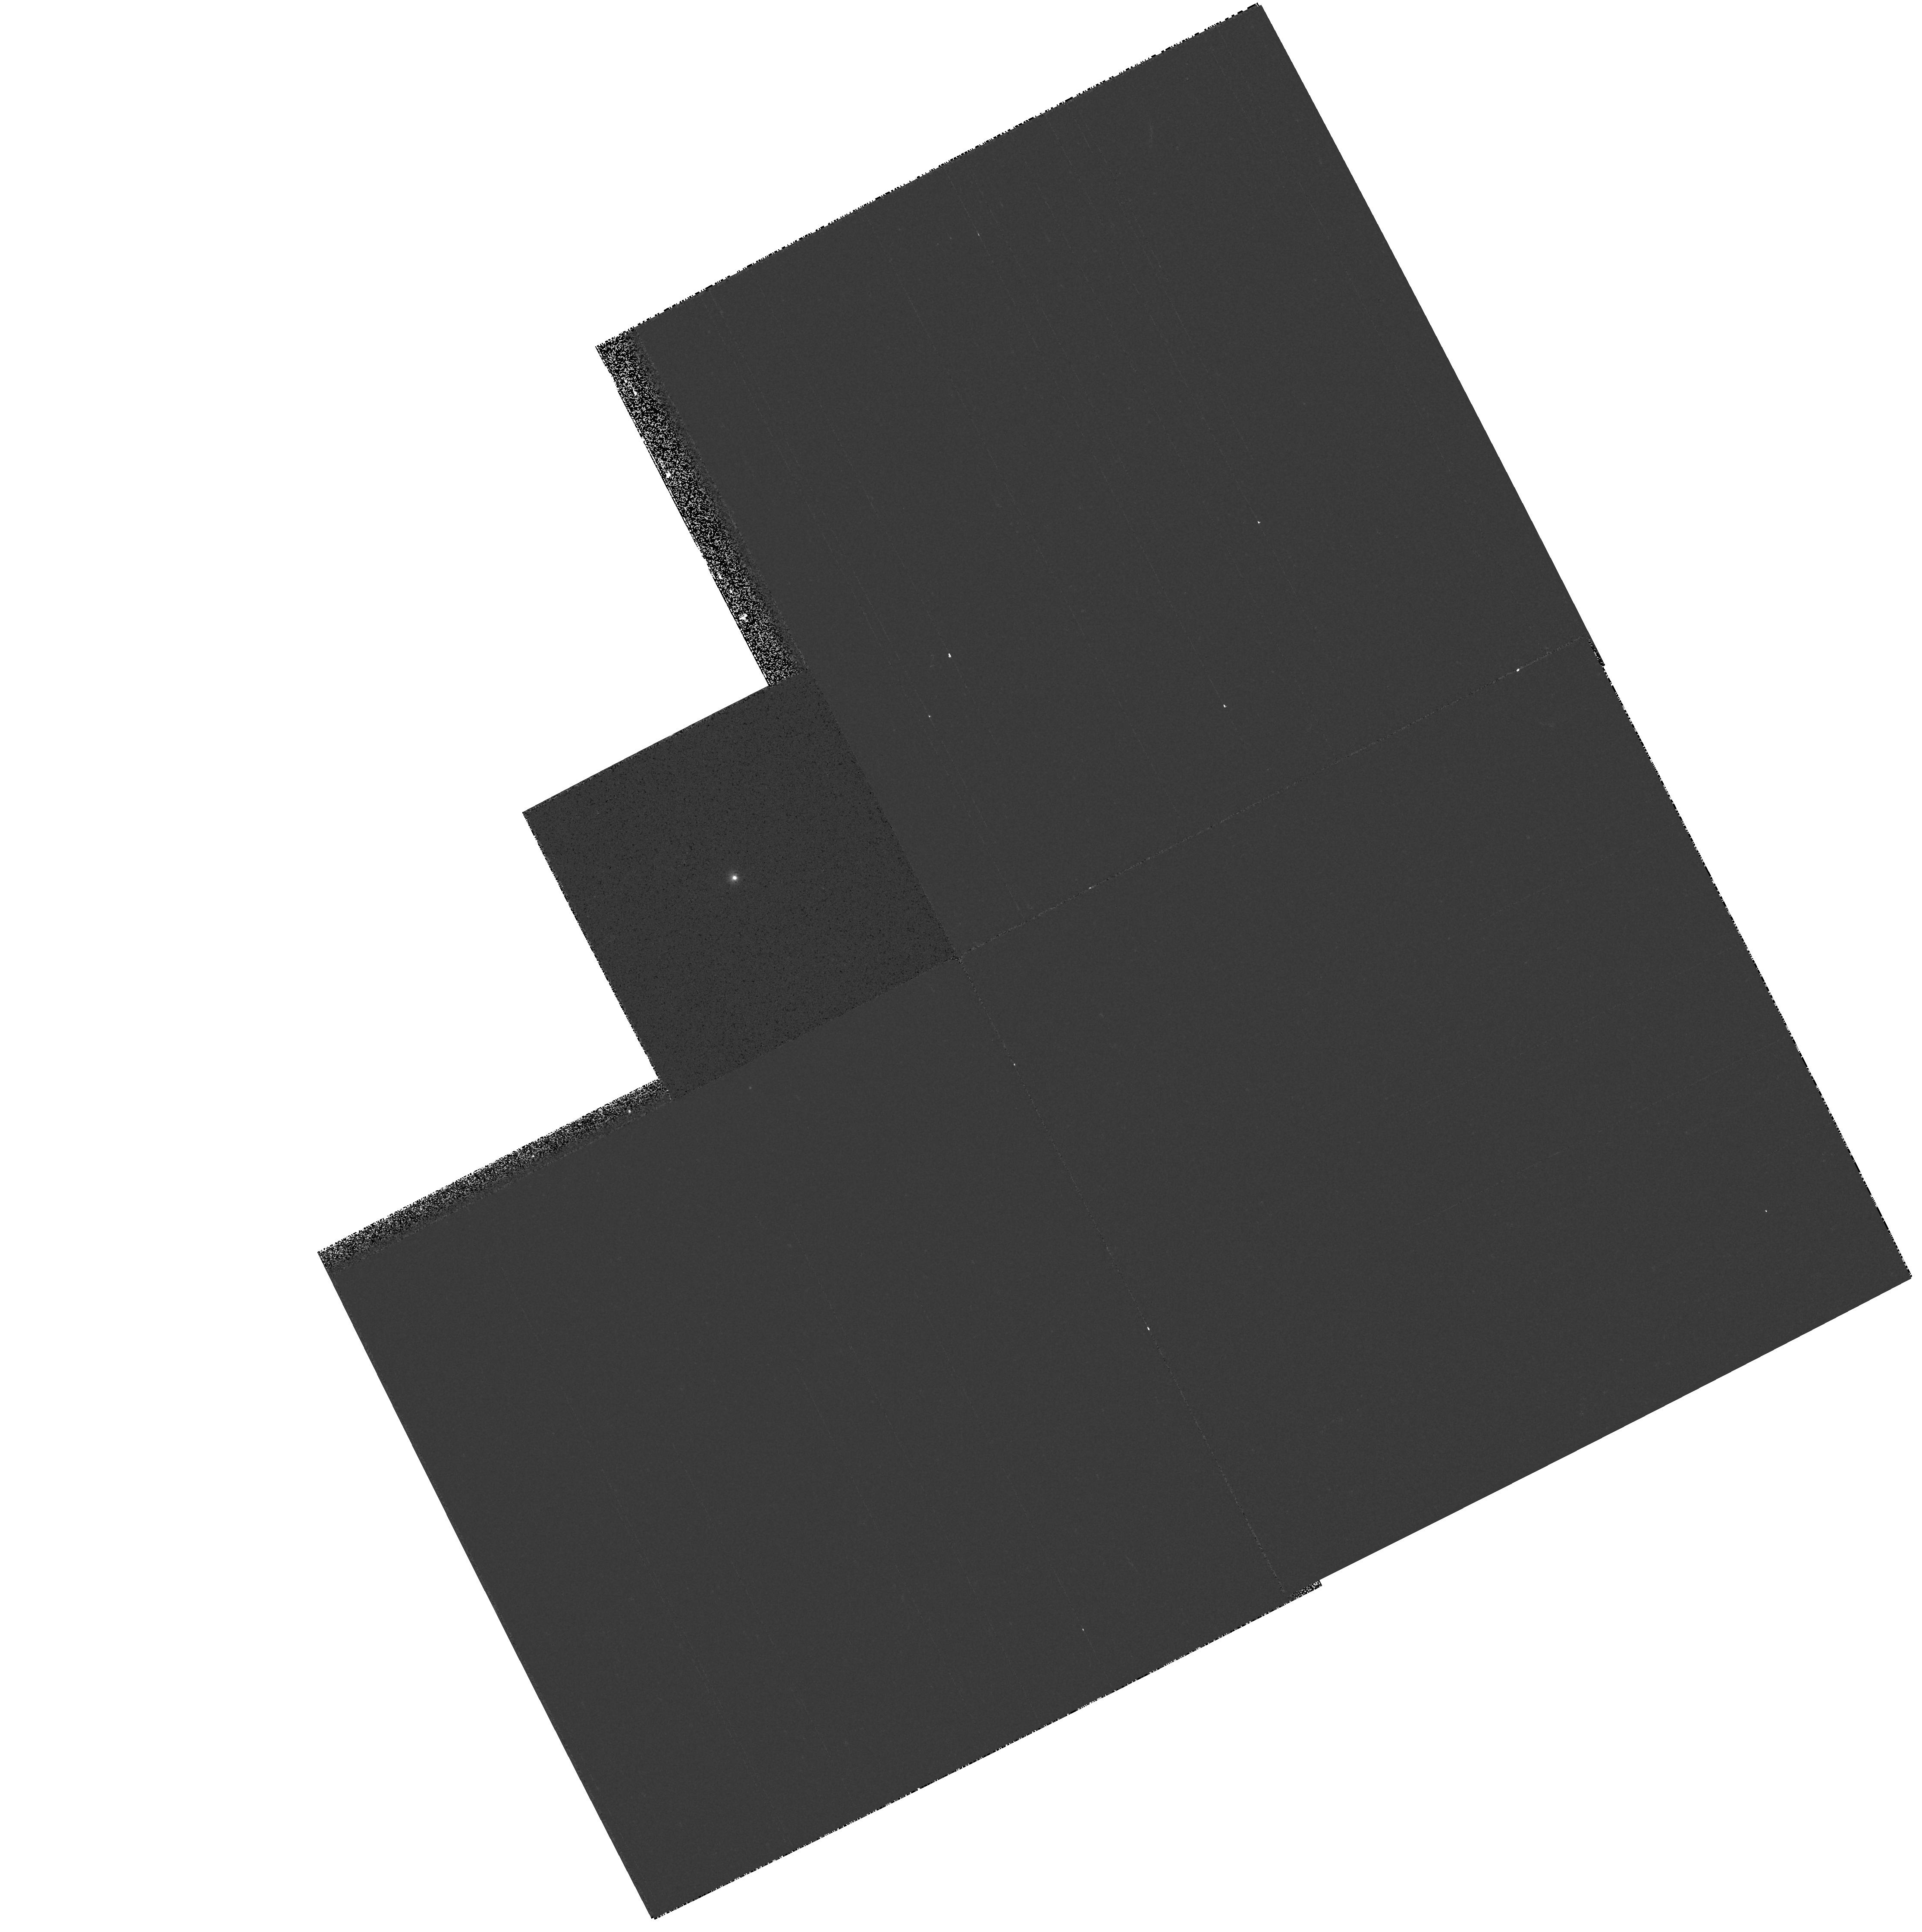
Target: V1016CYG
Instrument: WFPC2/PC
Filter: F218W
Exposure: 2 min
Observation ID: hst_8330_02_wfpc2_pc_f218w_u5h102

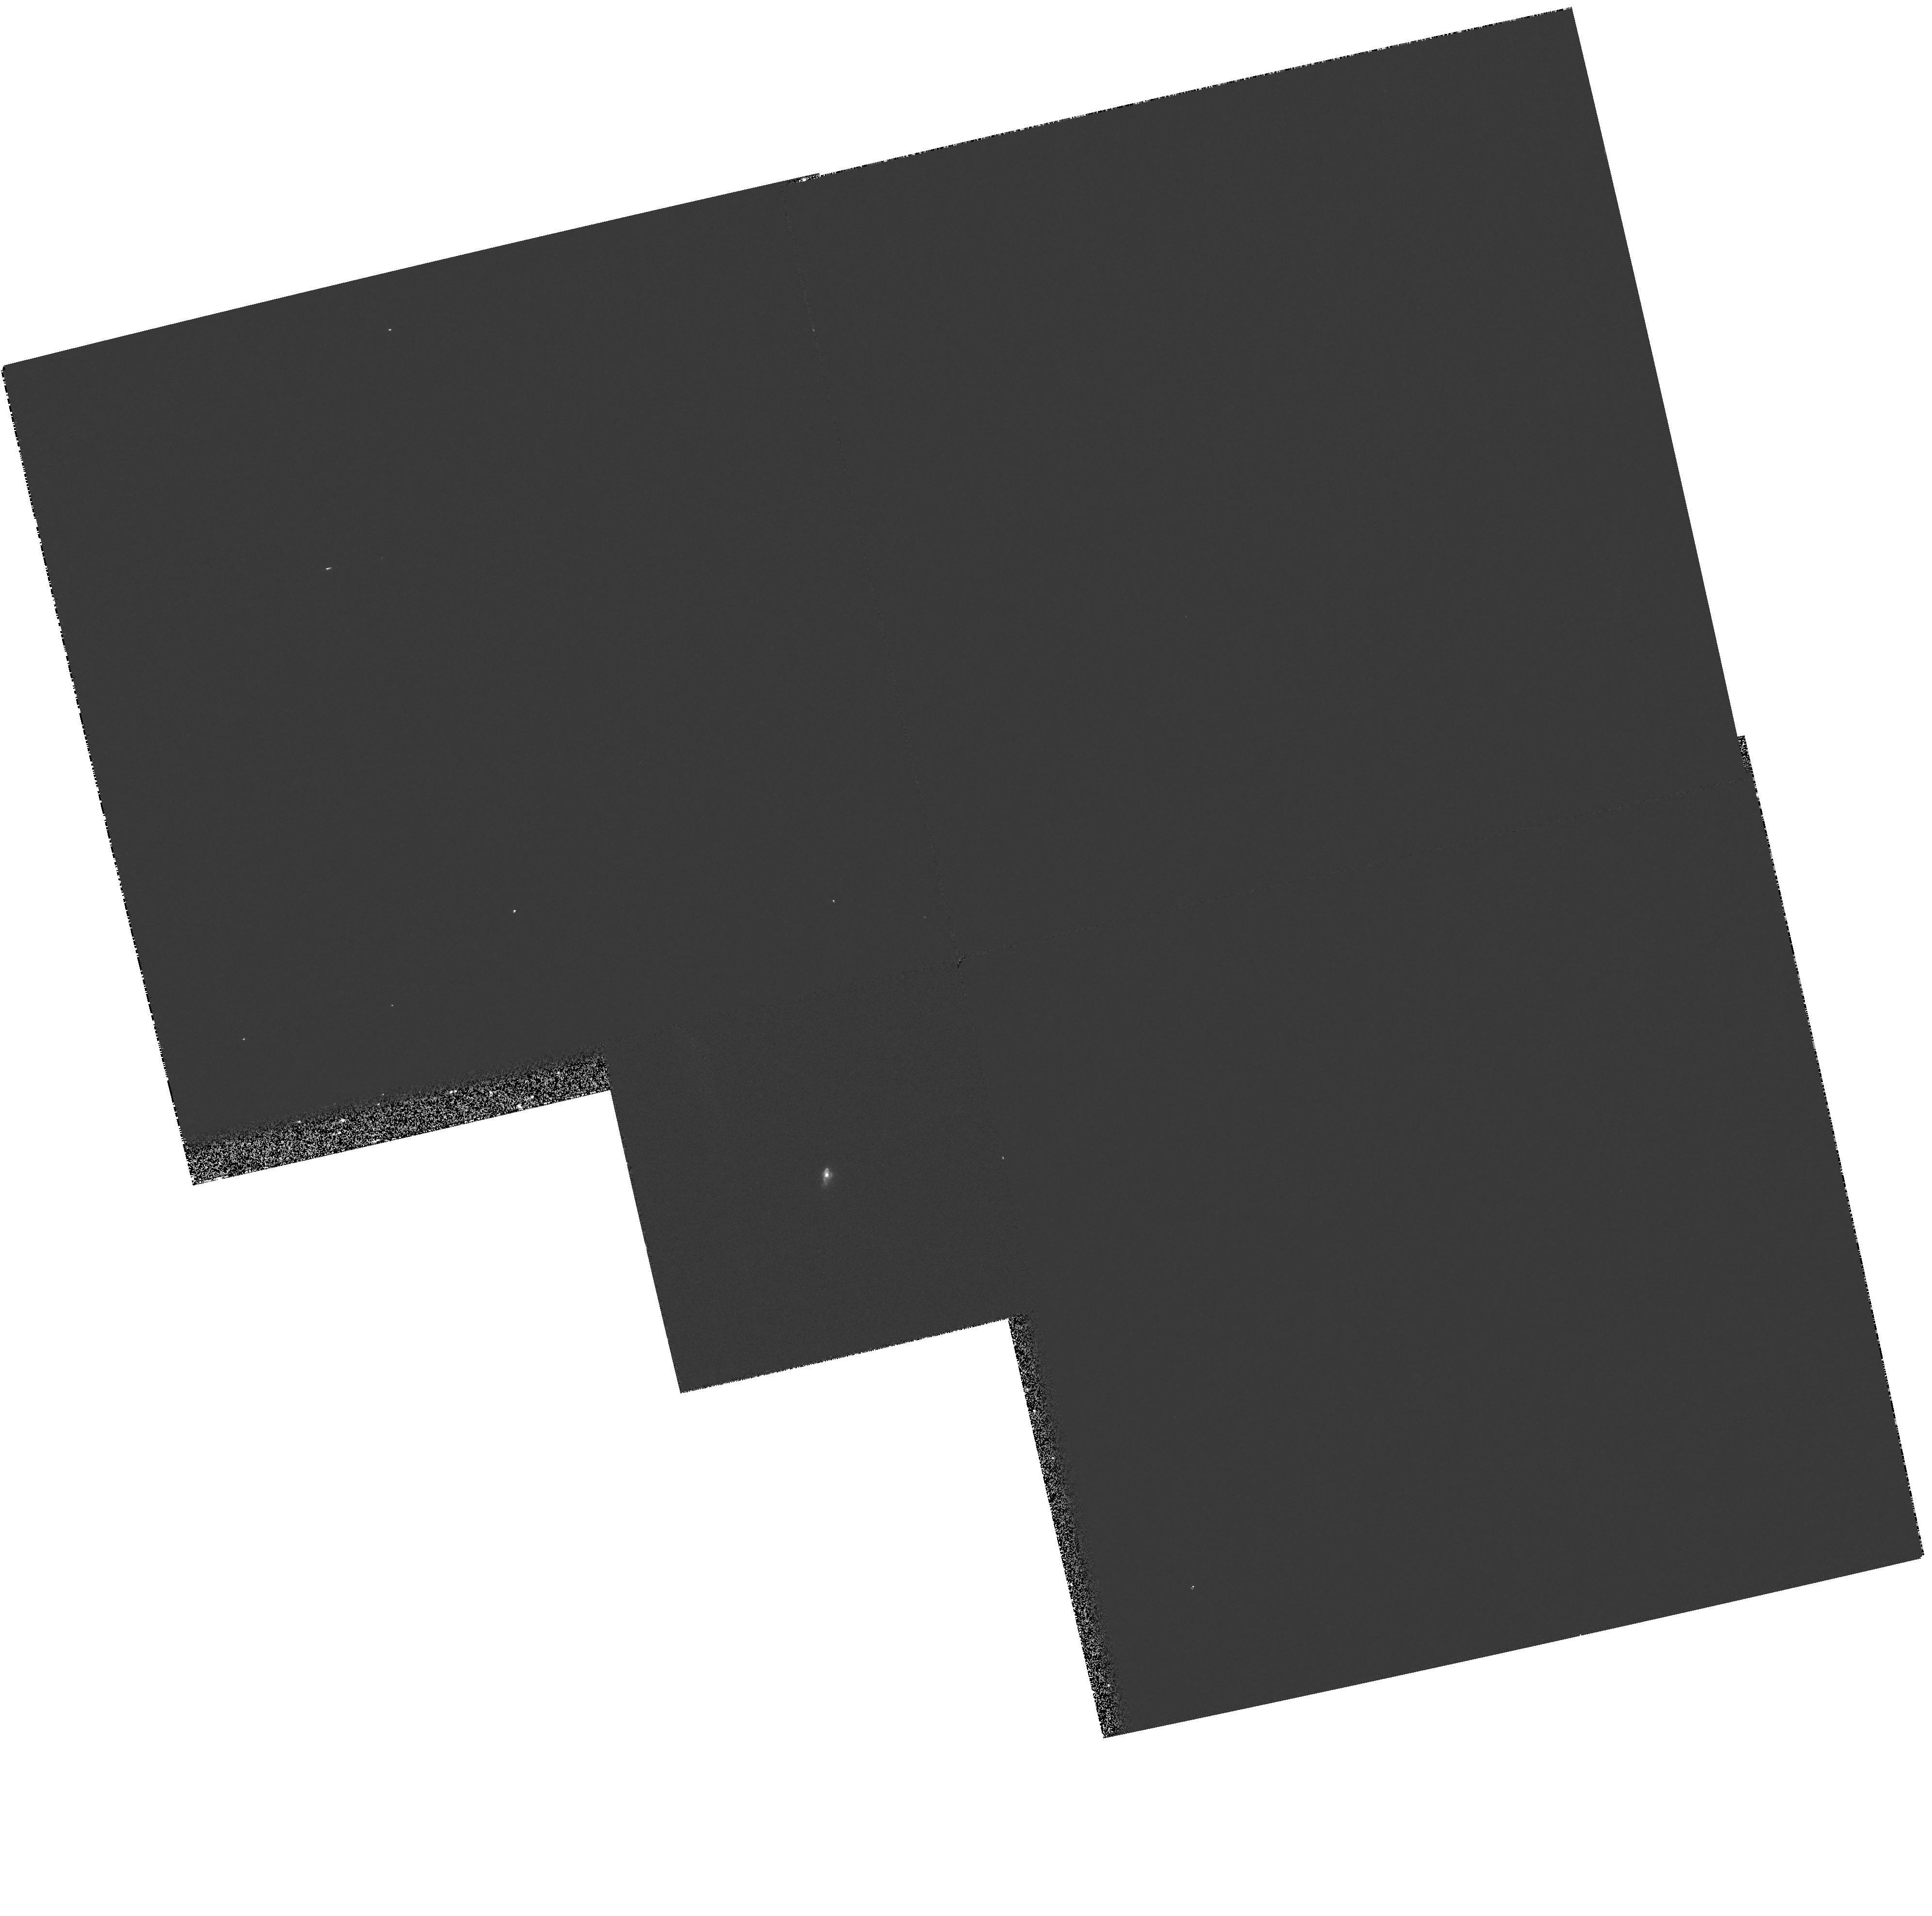
Target: CHCYG
Instrument: WFPC2/PC
Filter: F218W
Exposure: 2 min
Observation ID: hst_8330_03_wfpc2_pc_f218w_u5h103

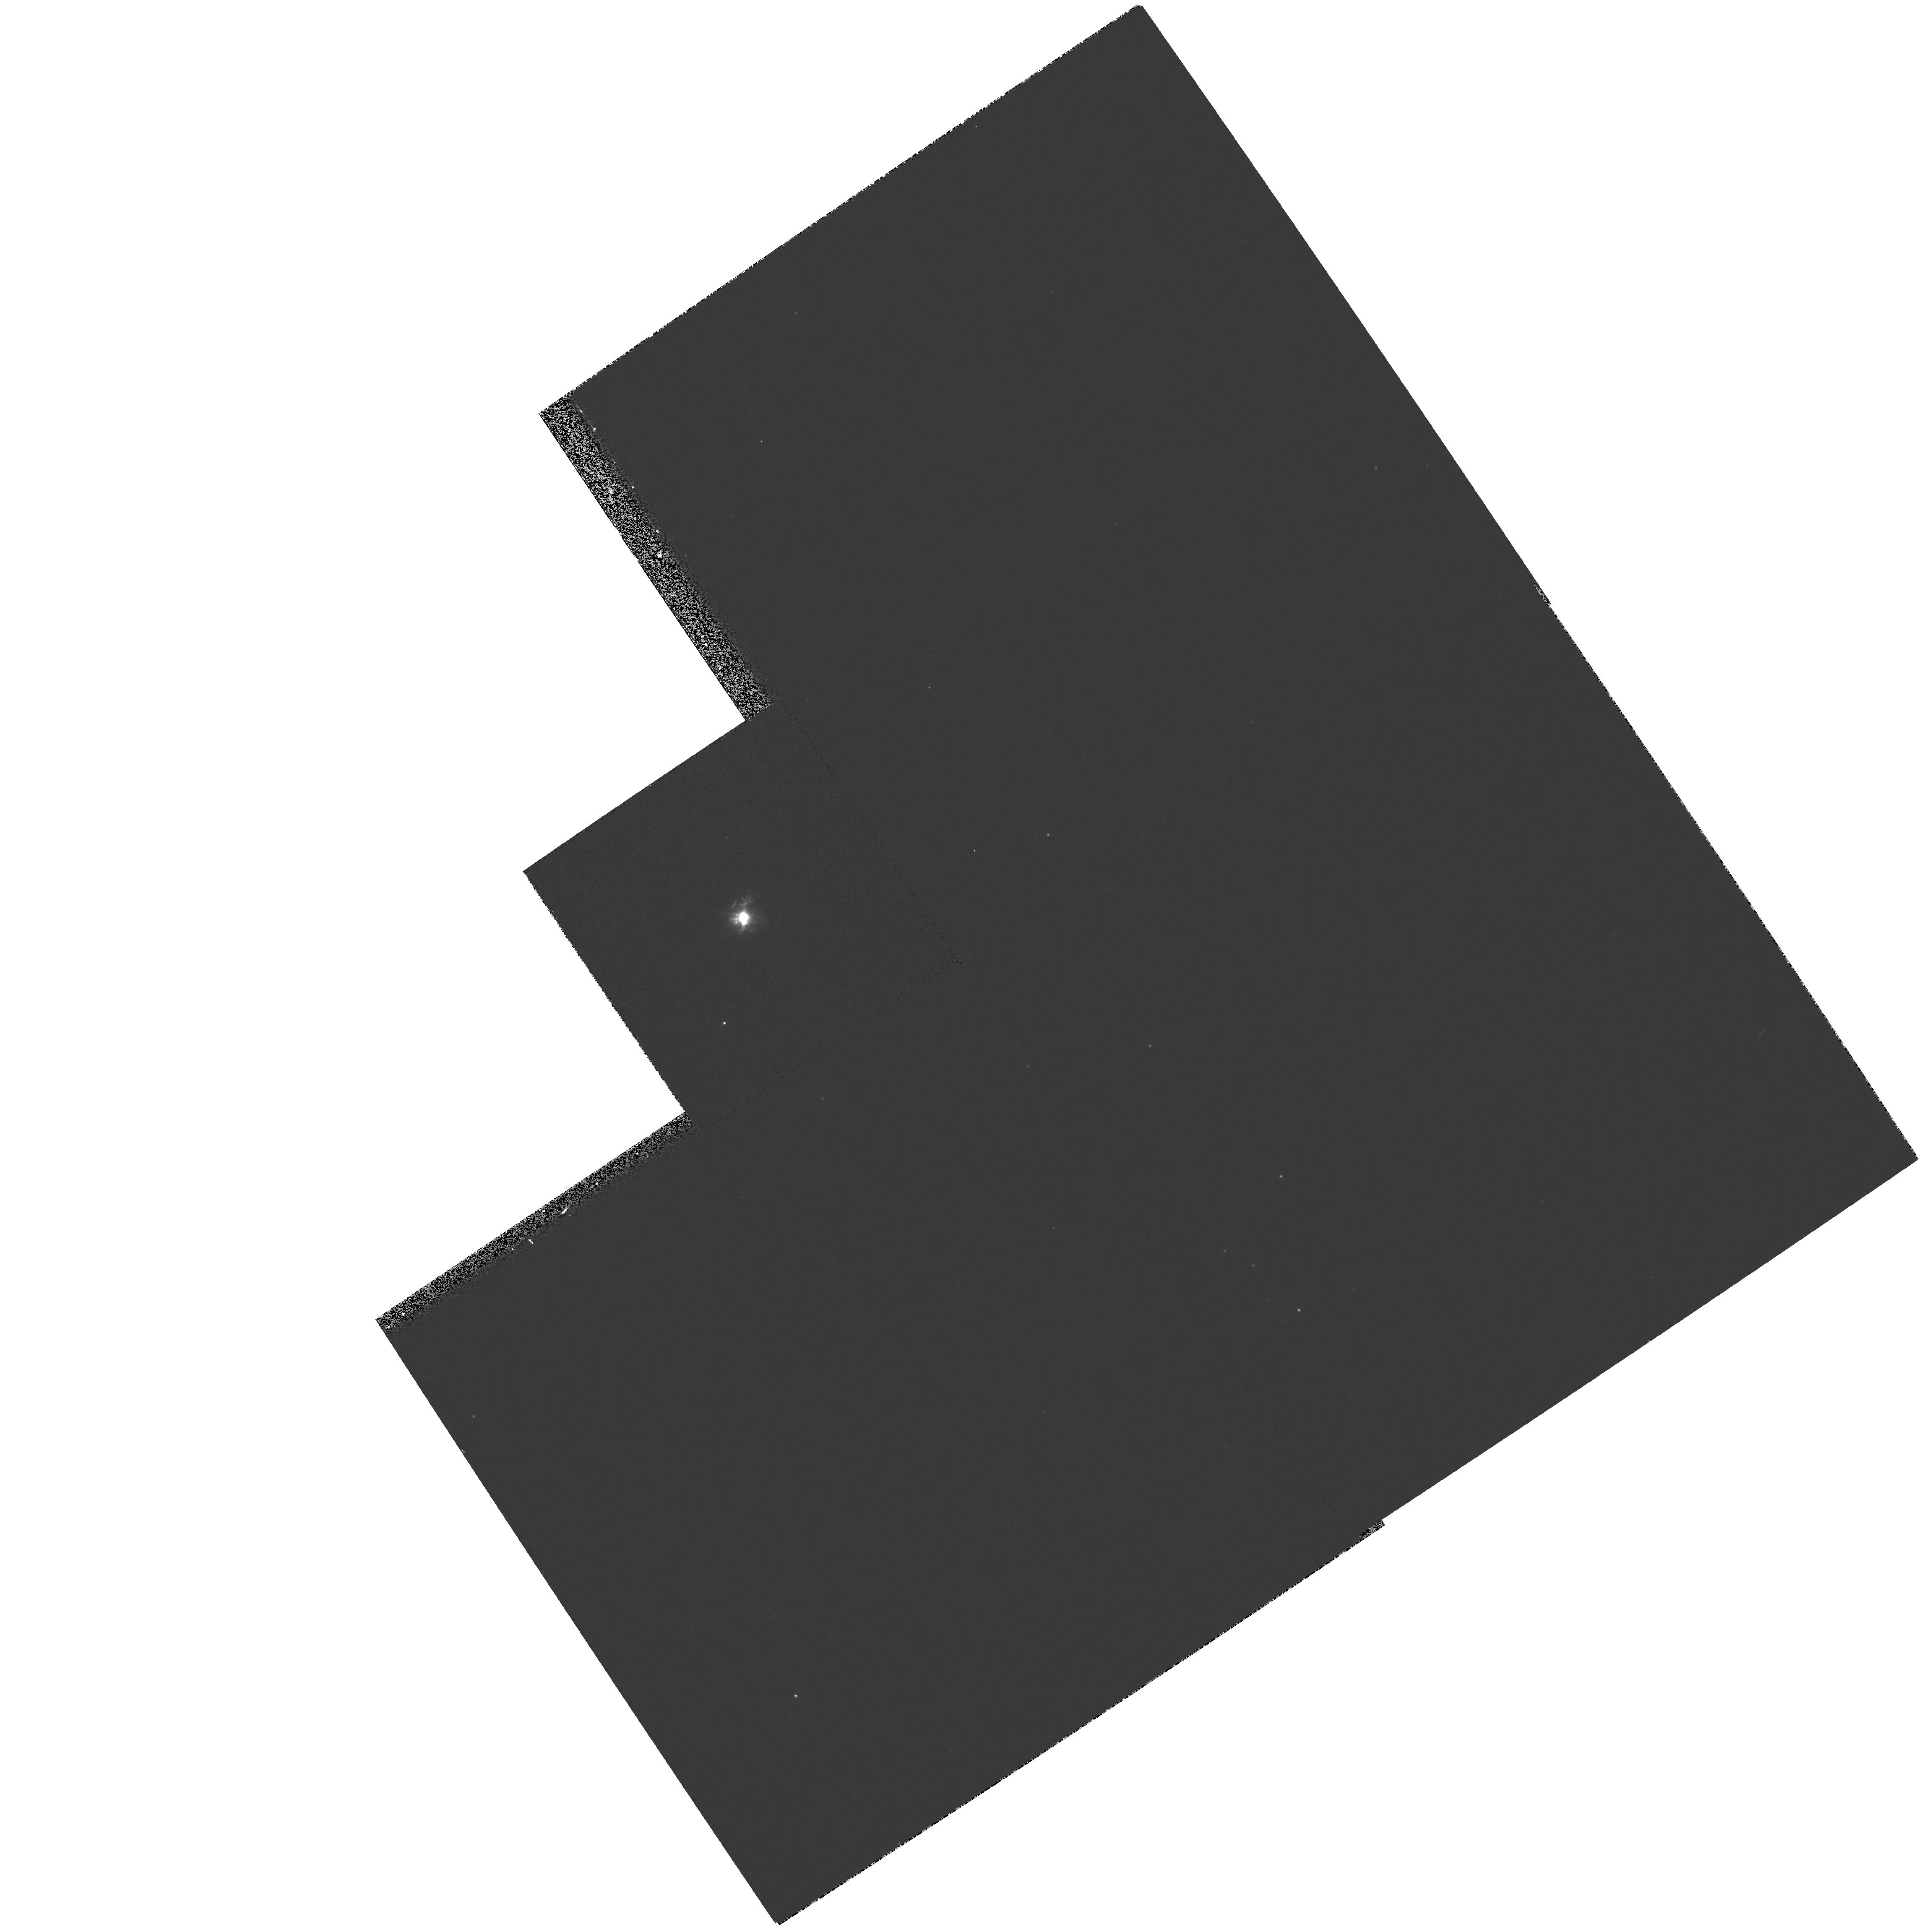
Target: HMSGE
Instrument: WFPC2/PC
Filter: F502N
Exposure: 2 min
Observation ID: hst_8330_01_wfpc2_pc_f502n_u5h101

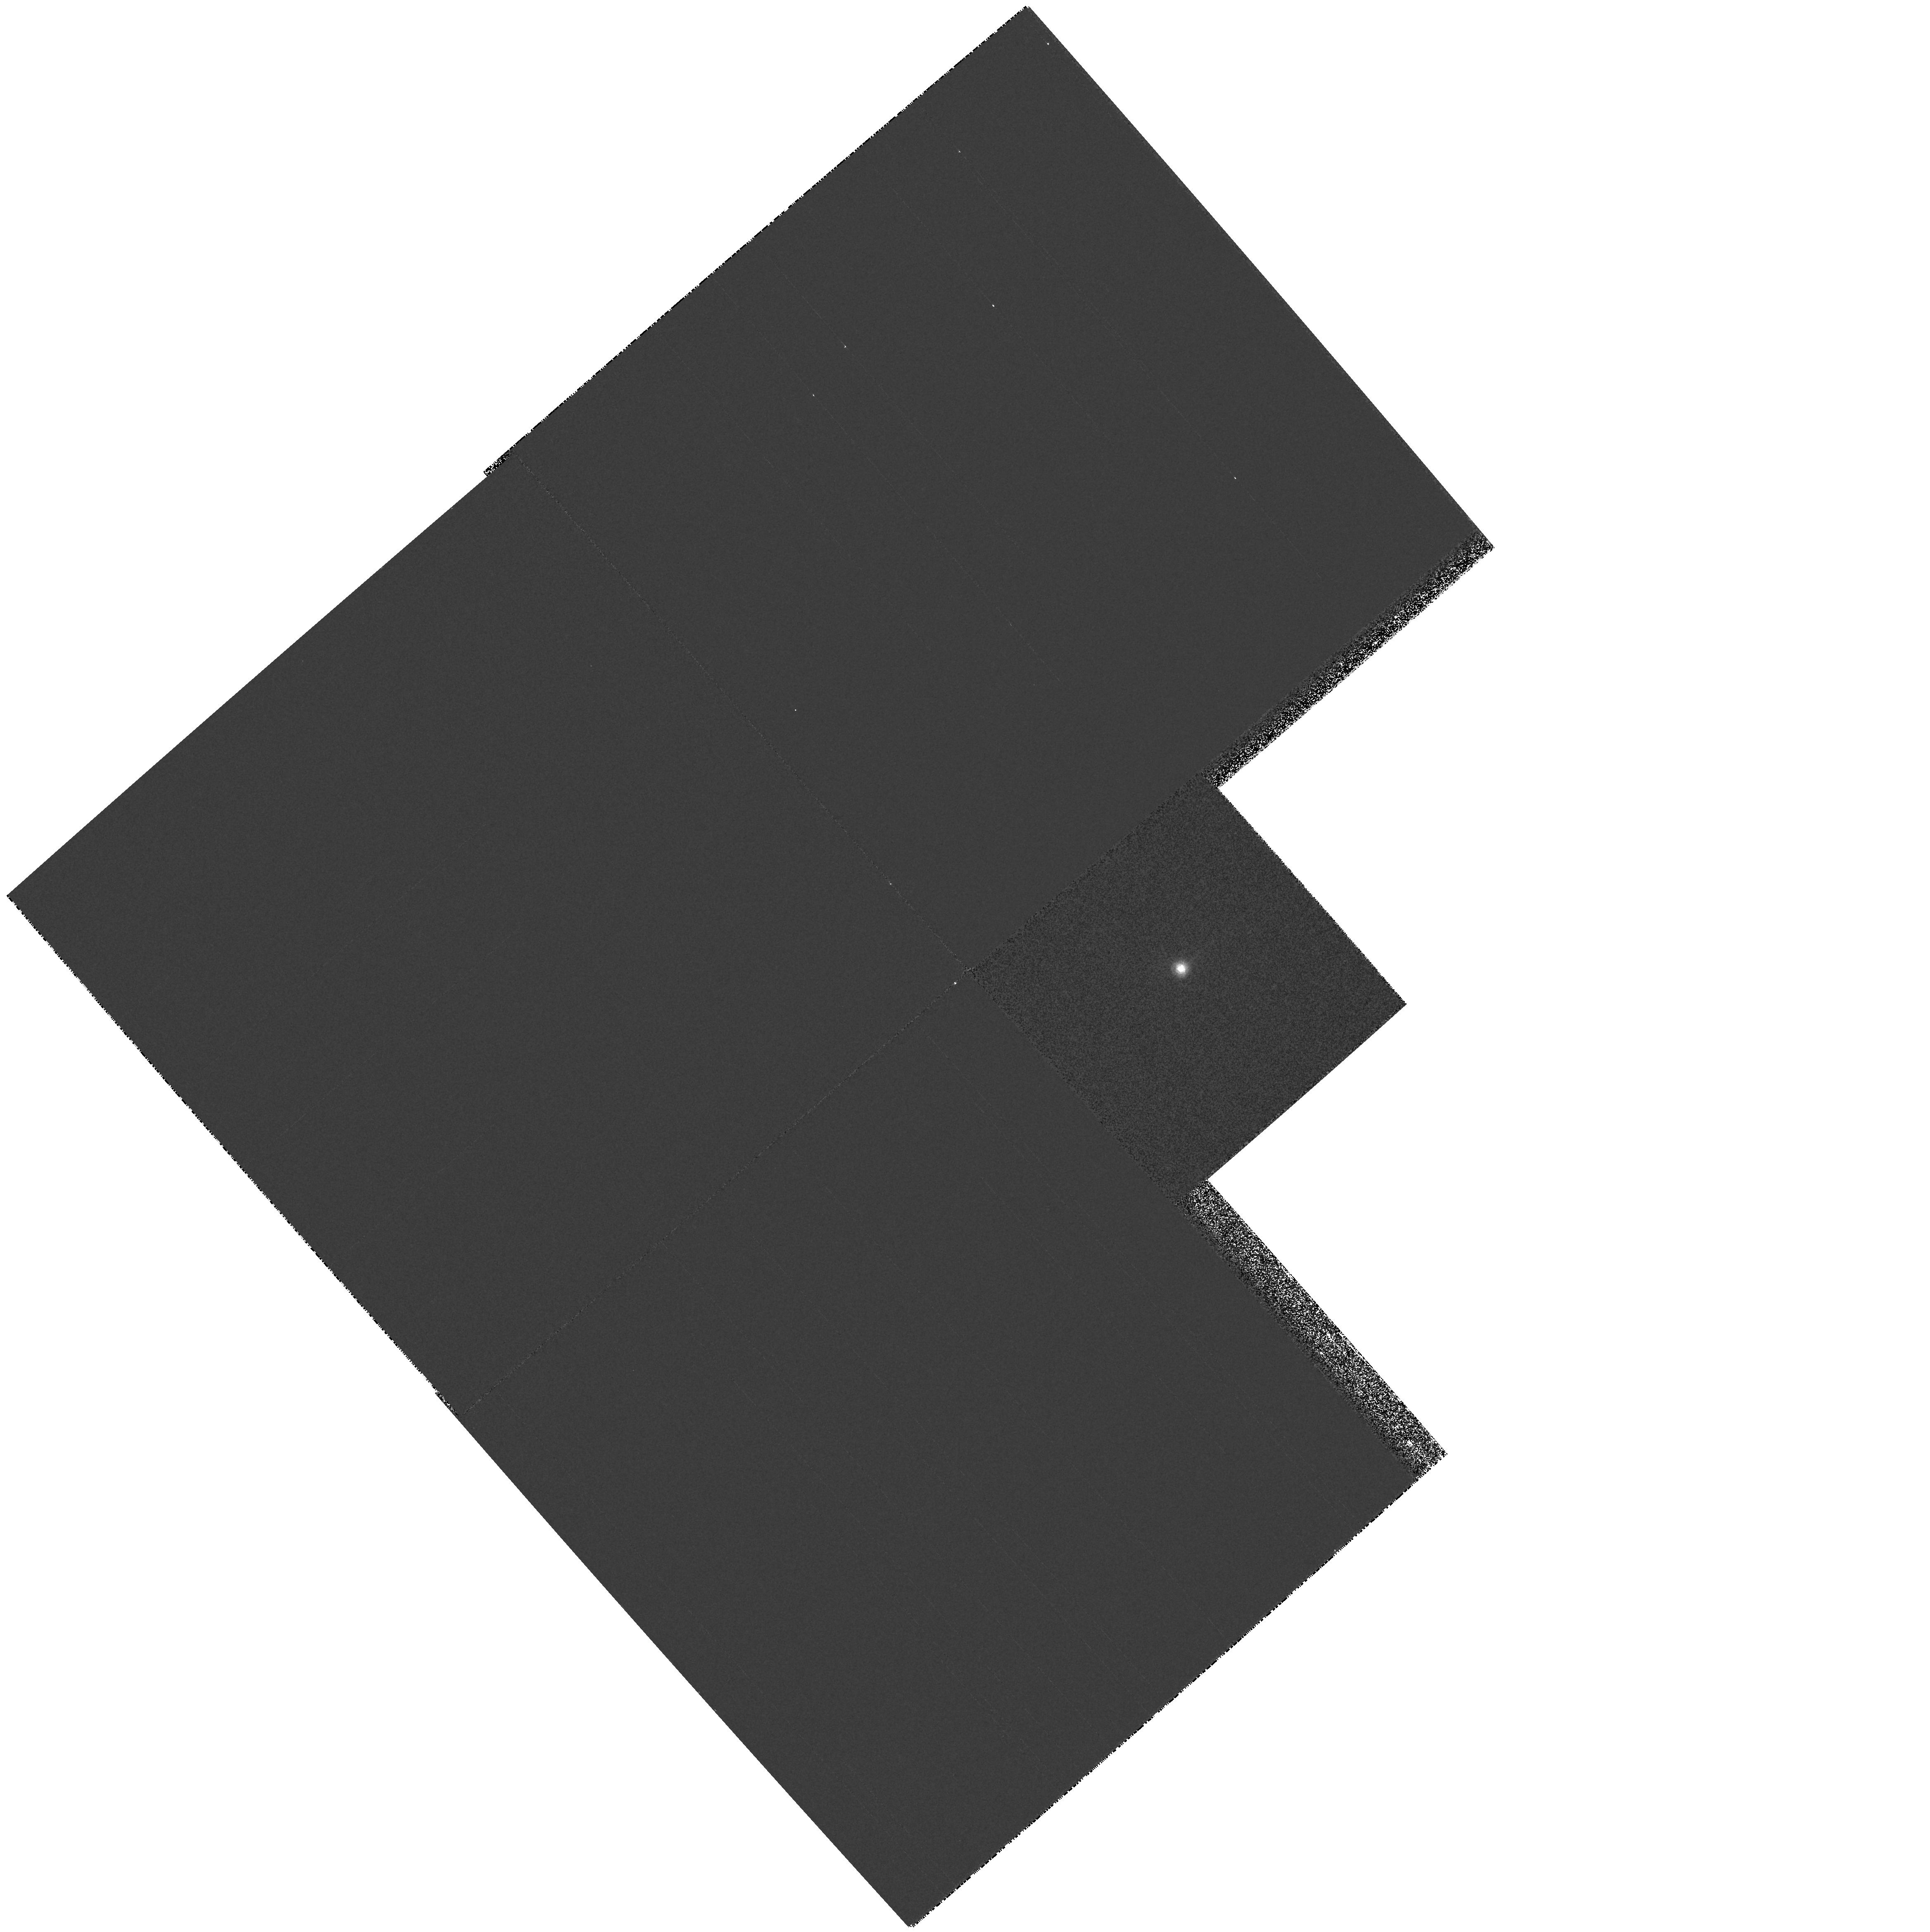
Target: AGPEG
Instrument: WFPC2/PC
Filter: F218W
Exposure: 2 min
Observation ID: hst_8330_04_wfpc2_pc_f218w_u5h104

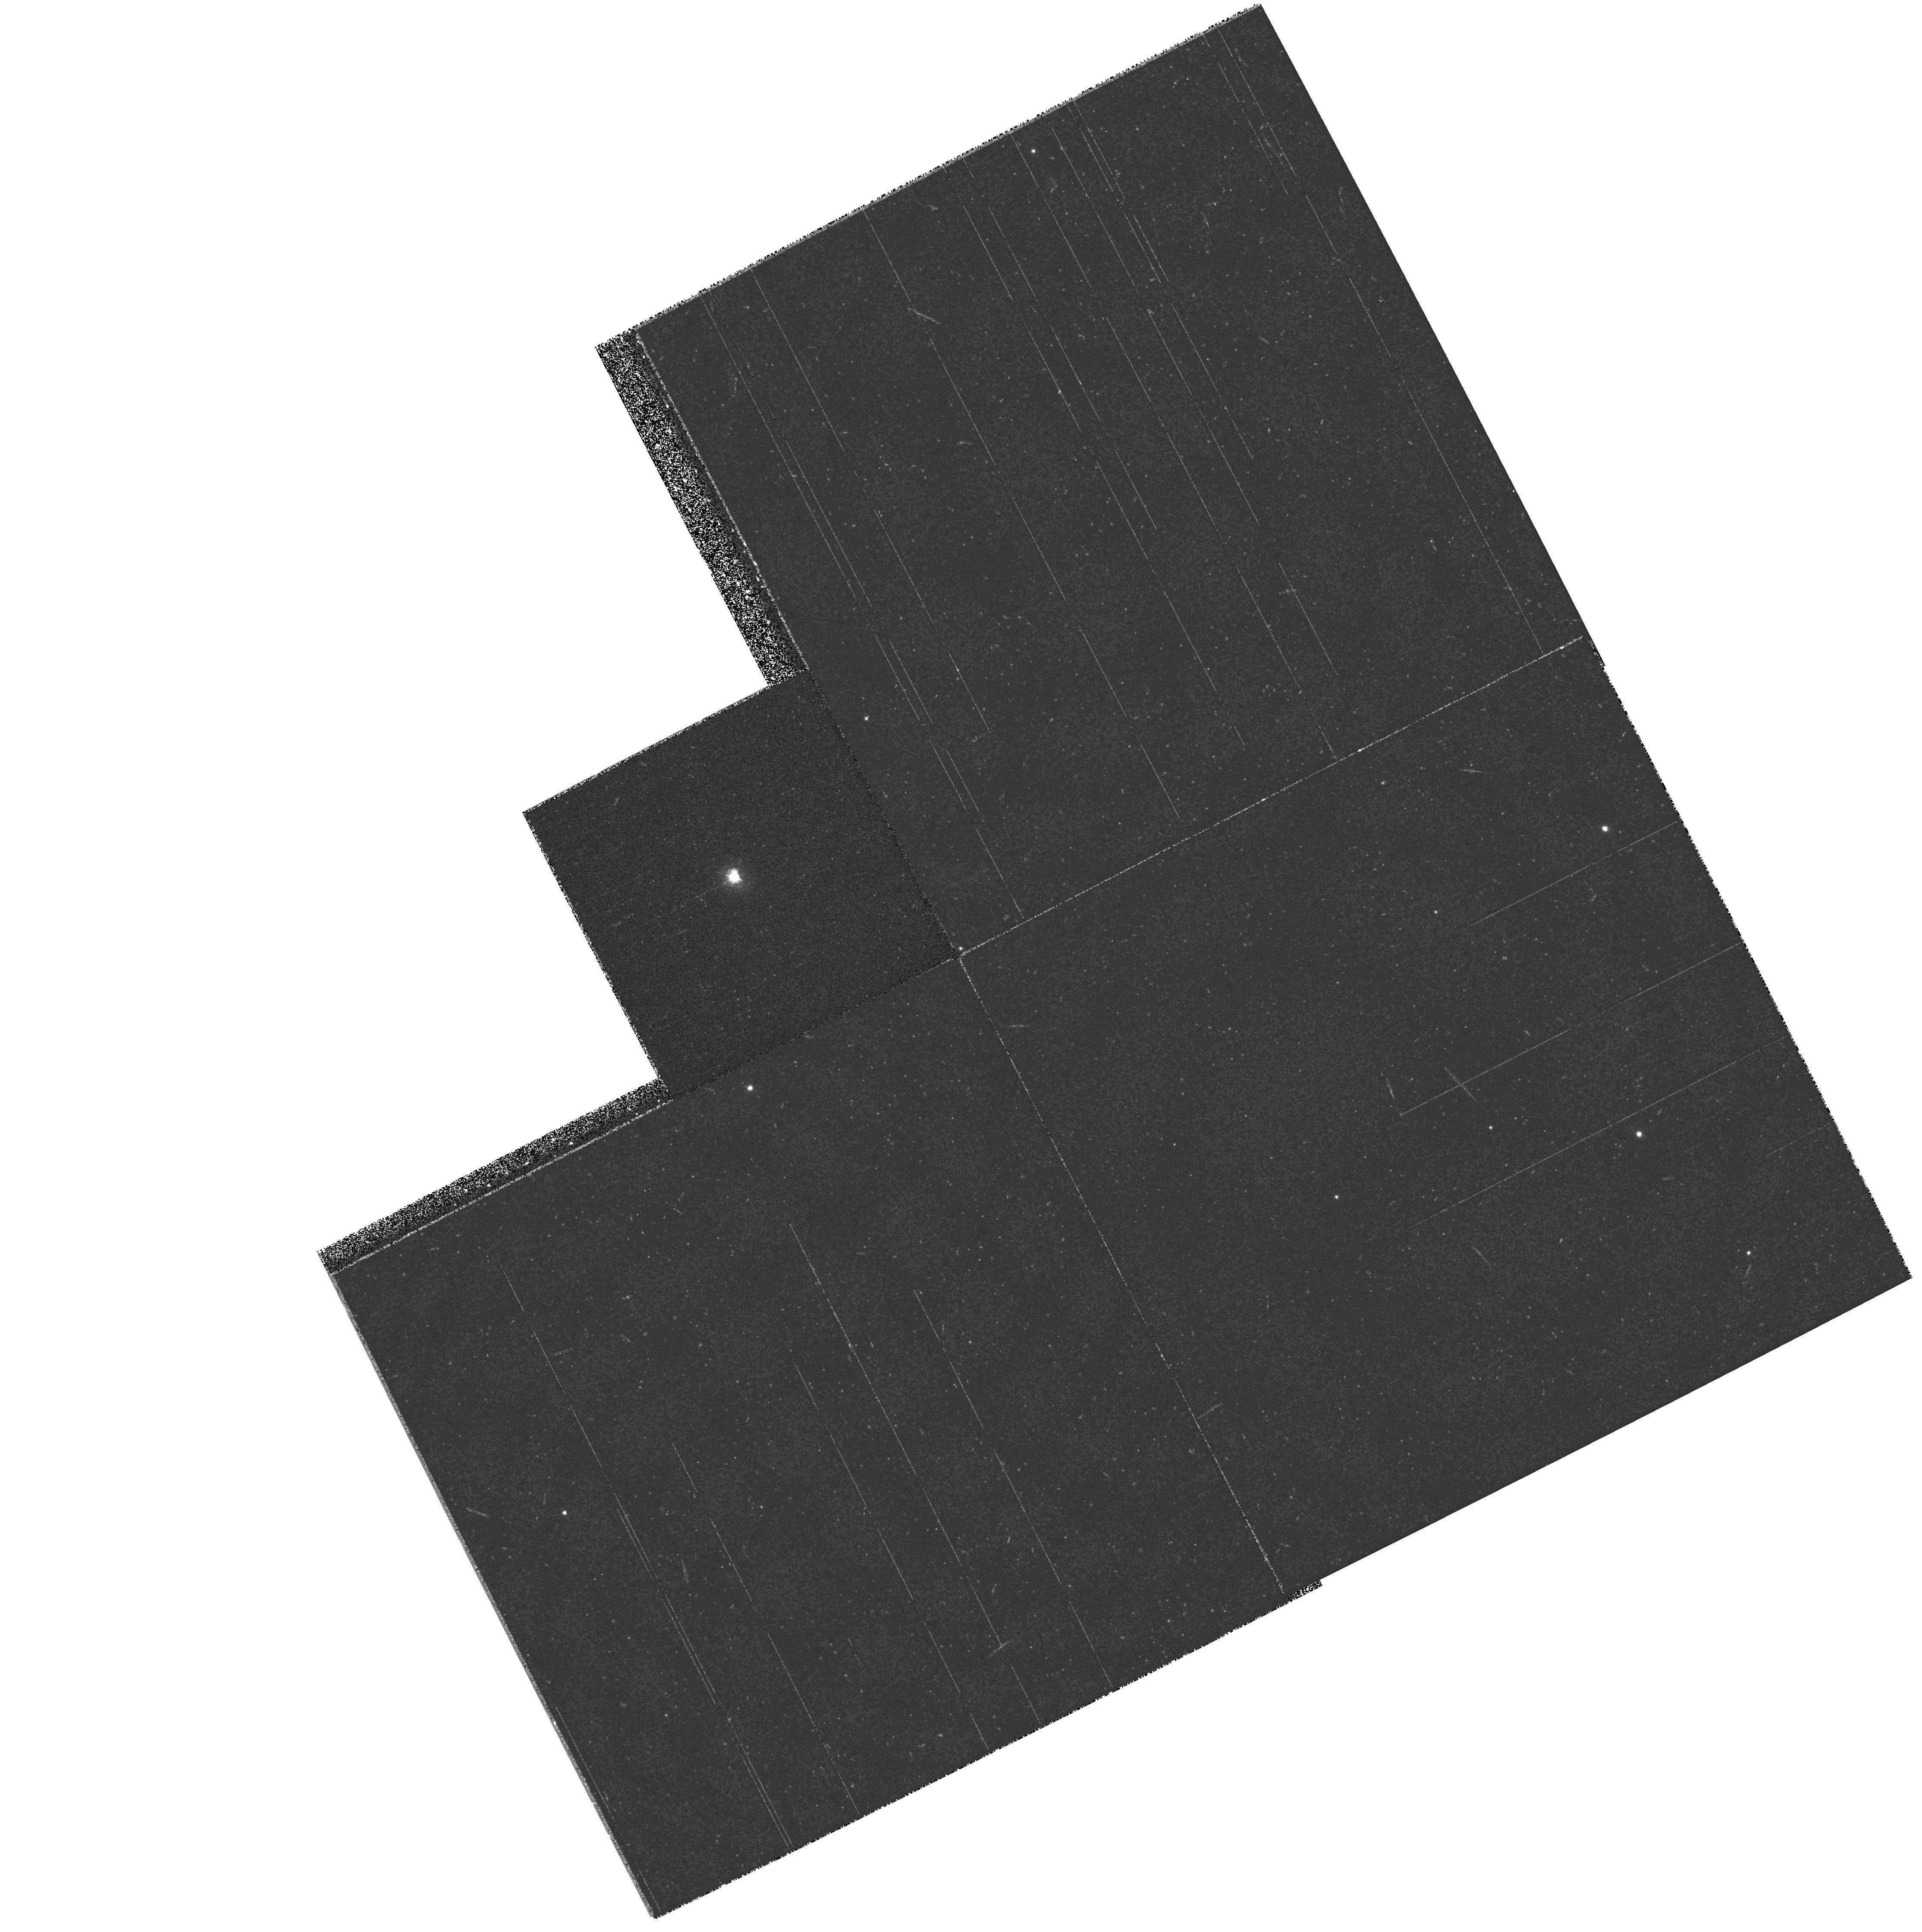
Target: V1016CYG
Instrument: WFPC2/PC
Filter: F437N
Exposure: 9 min
Observation ID: hst_8330_02_wfpc2_pc_f437n_u5h102

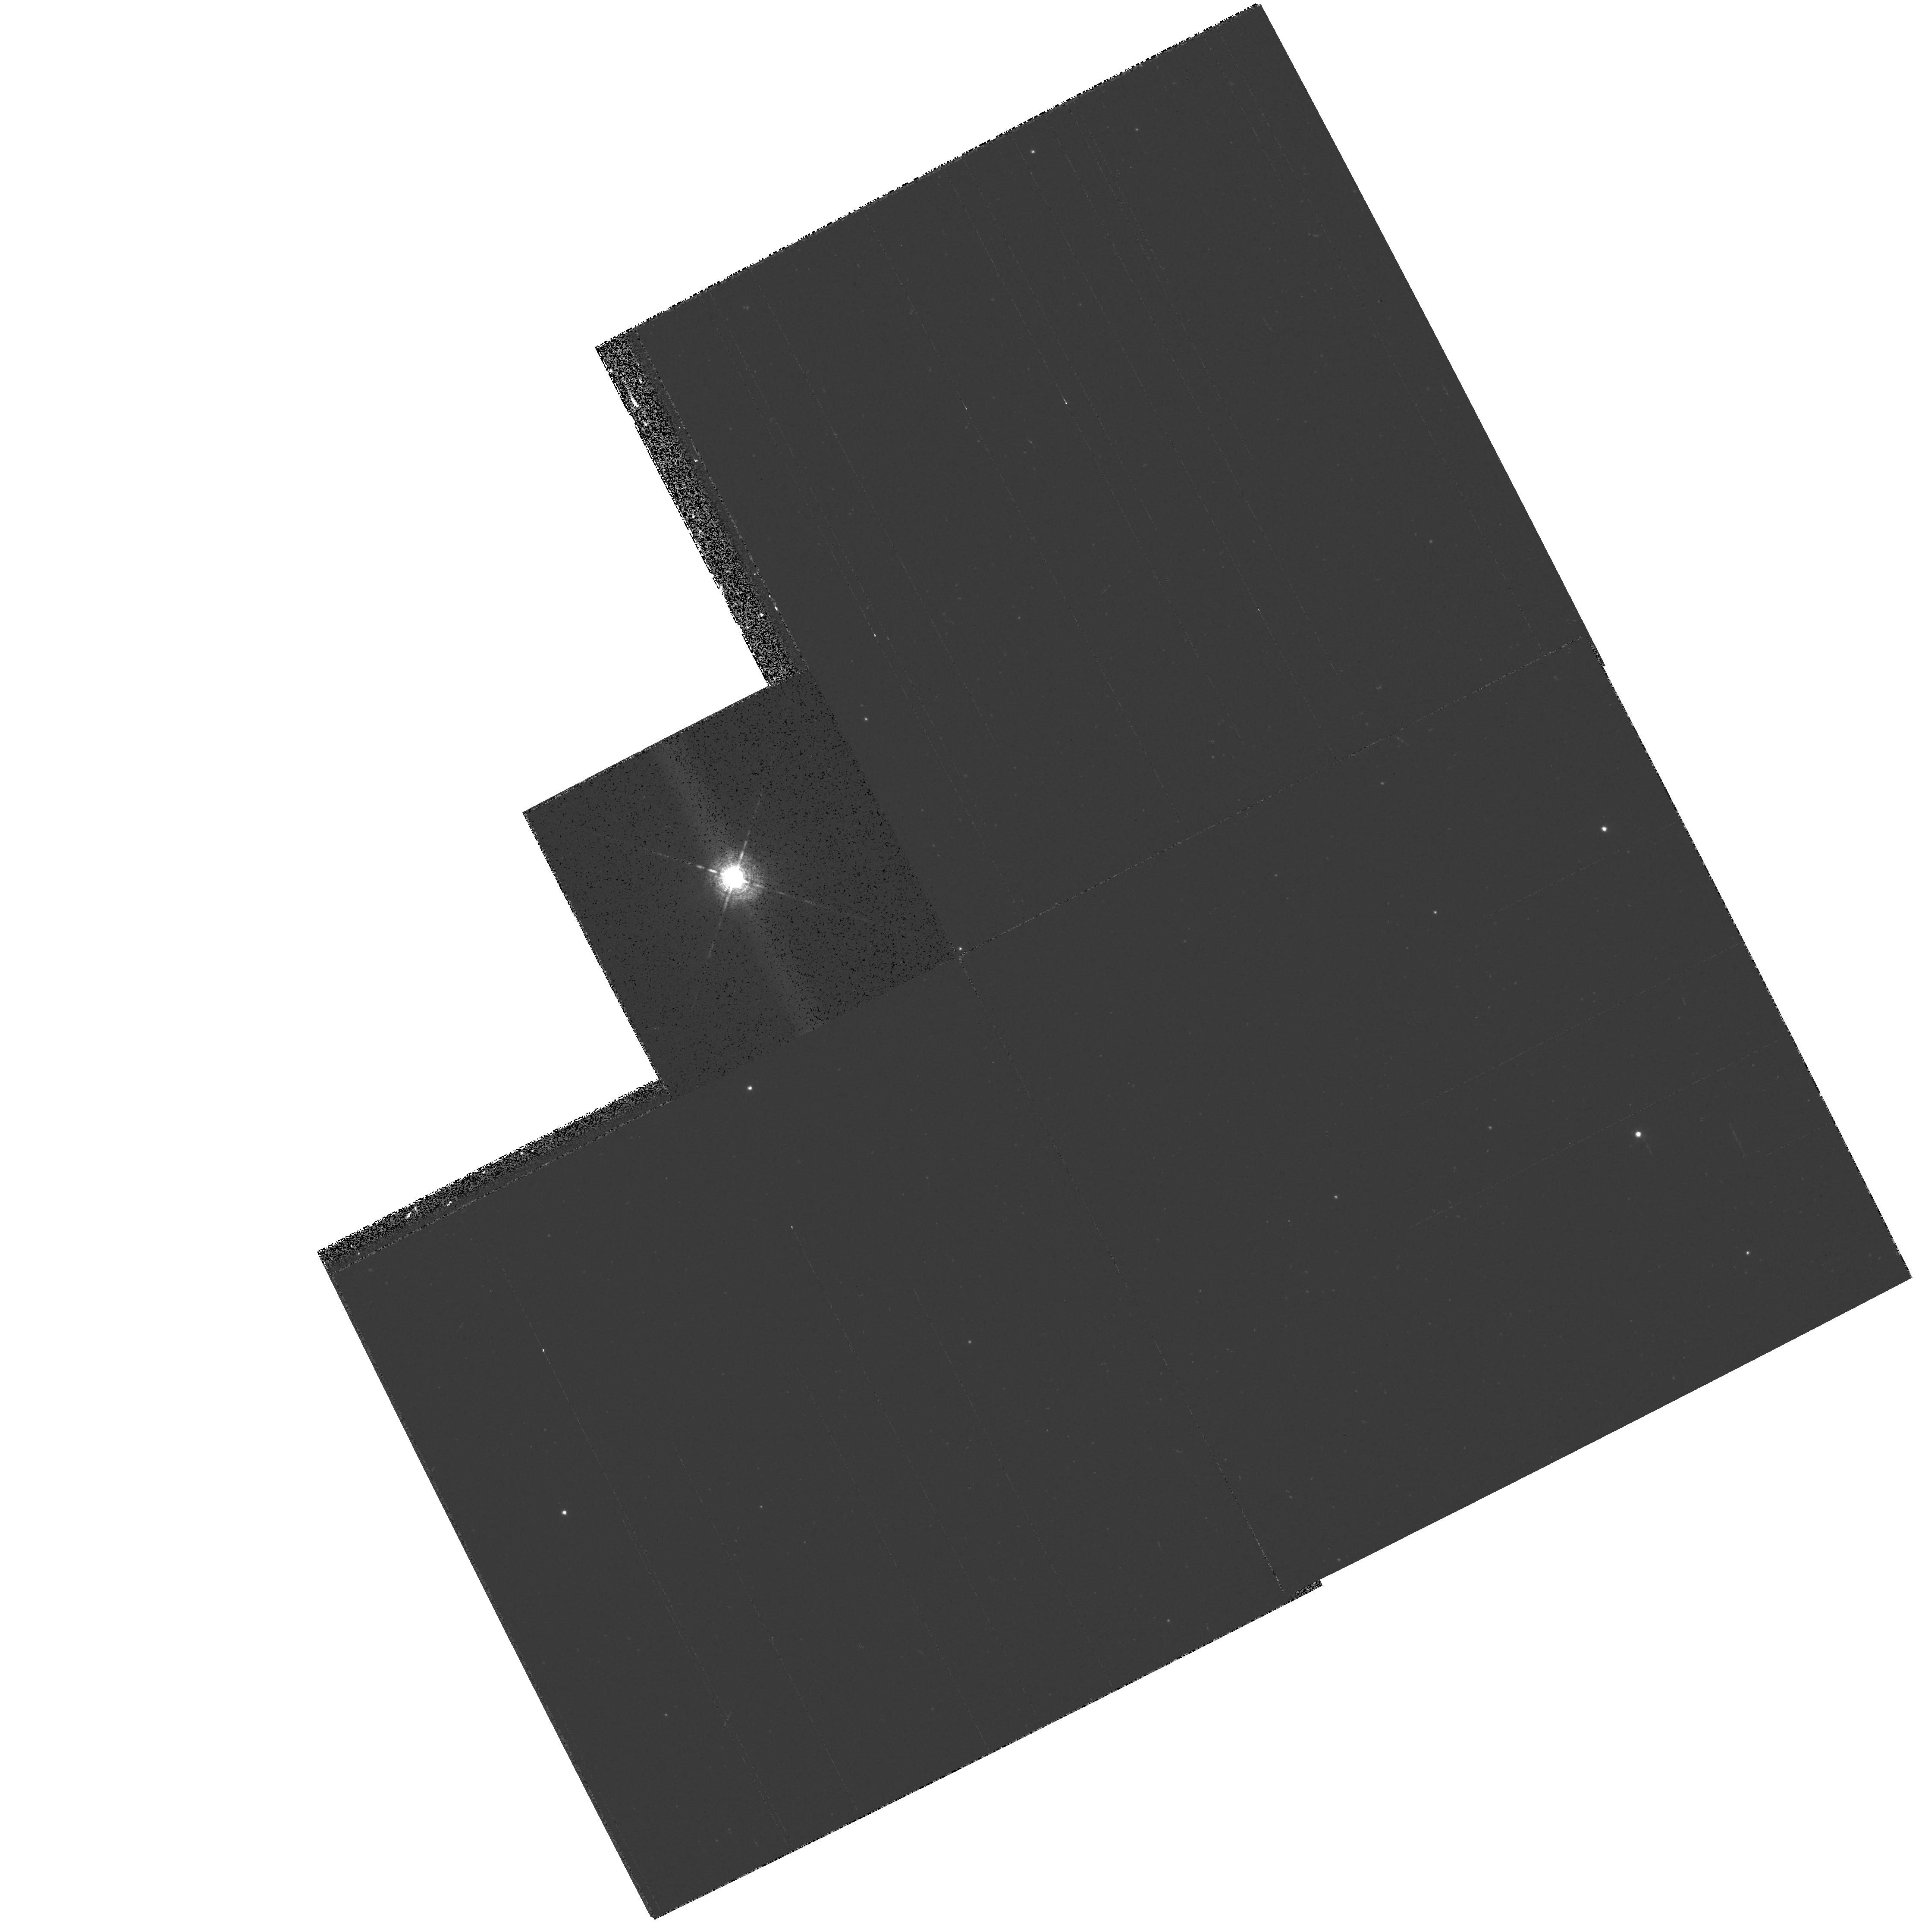
Target: V1016CYG
Instrument: WFPC2/PC
Filter: F656N
Exposure: 2 min
Observation ID: hst_8330_02_wfpc2_pc_f656n_u5h102

High Resolution Imagery of Selected Symbiotic Stars (PI: Bode, Michael F.)

A fuller understanding of the symbiotic star phenomenon is important to several branches of astrophysics including mass loss, accretion onto compact objects, and photoionisation and radiative transfer in gaseous nebulae. Our work with MERLIN, the VLA and the AT has revealed complex structure down to sub- arcsecond spatial scales, similar to the proposed binary separation in some objects. Combining the surprisingly limited amount of HST imaging data that currently exists with our radio observations has demonstrated the potentially important gains in understanding to be made. The aims of this proposal are (i) to help define the positions of the binary components in our targets (crucial to deeper understanding of the sources); (ii) to relate structure on various spatial scales to the history of activity and other parameters of each source (e.g. to explore collimation mechanisms for jets and to determine distances by expansion parallax); (iii) to explore physical conditions in t he inner nebulae and perform extinction mapping; (iv) compare and contrast the properties of sub-classes of symbiotic, and (v) to prepare the ground for future STIS spectroscopy. Our target list contains the four objects for which we have the largest amount of ground-based data, and for which structure on sub-arcsecond scales has been revealed by our radio observations. Between them, they represent intriguing examples of both major sub-classes of symbiotic.